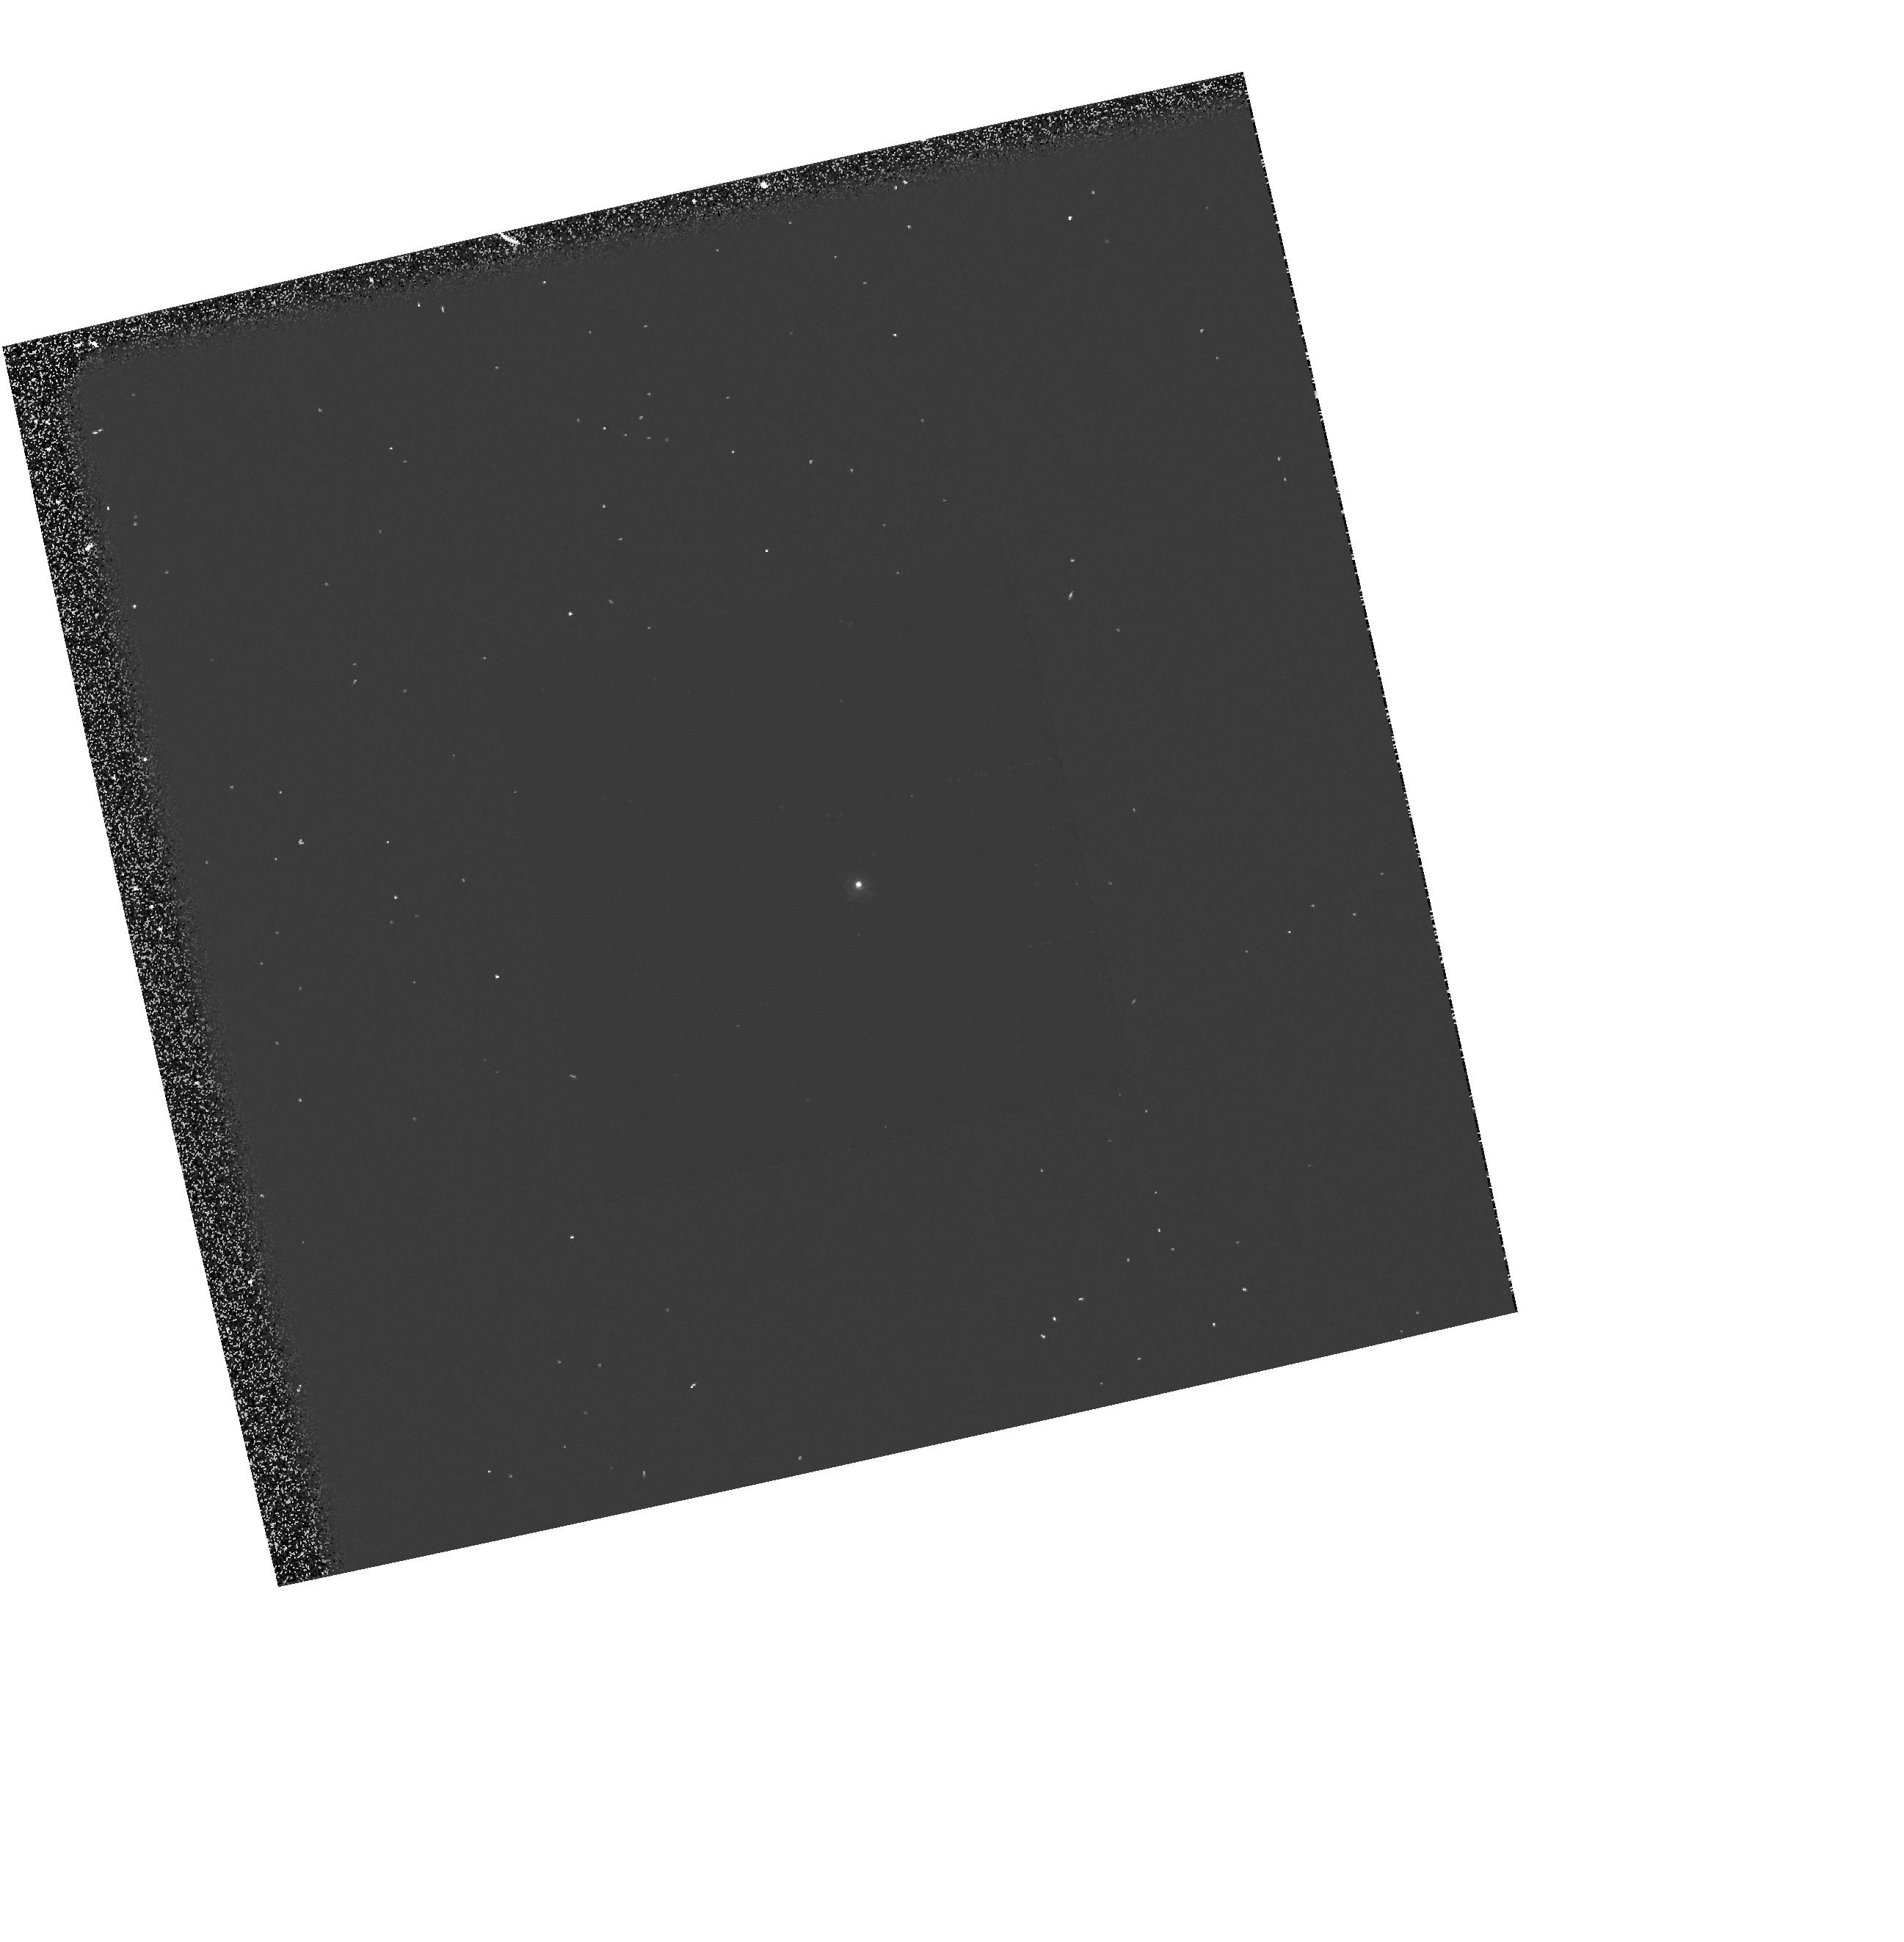
Target: GRW+70D5824
Instrument: WFPC2/PC
Filter: F255W
Exposure: 1 min
Observation ID: hst_5563_16_wfpc2_pc_f255w_u2a716

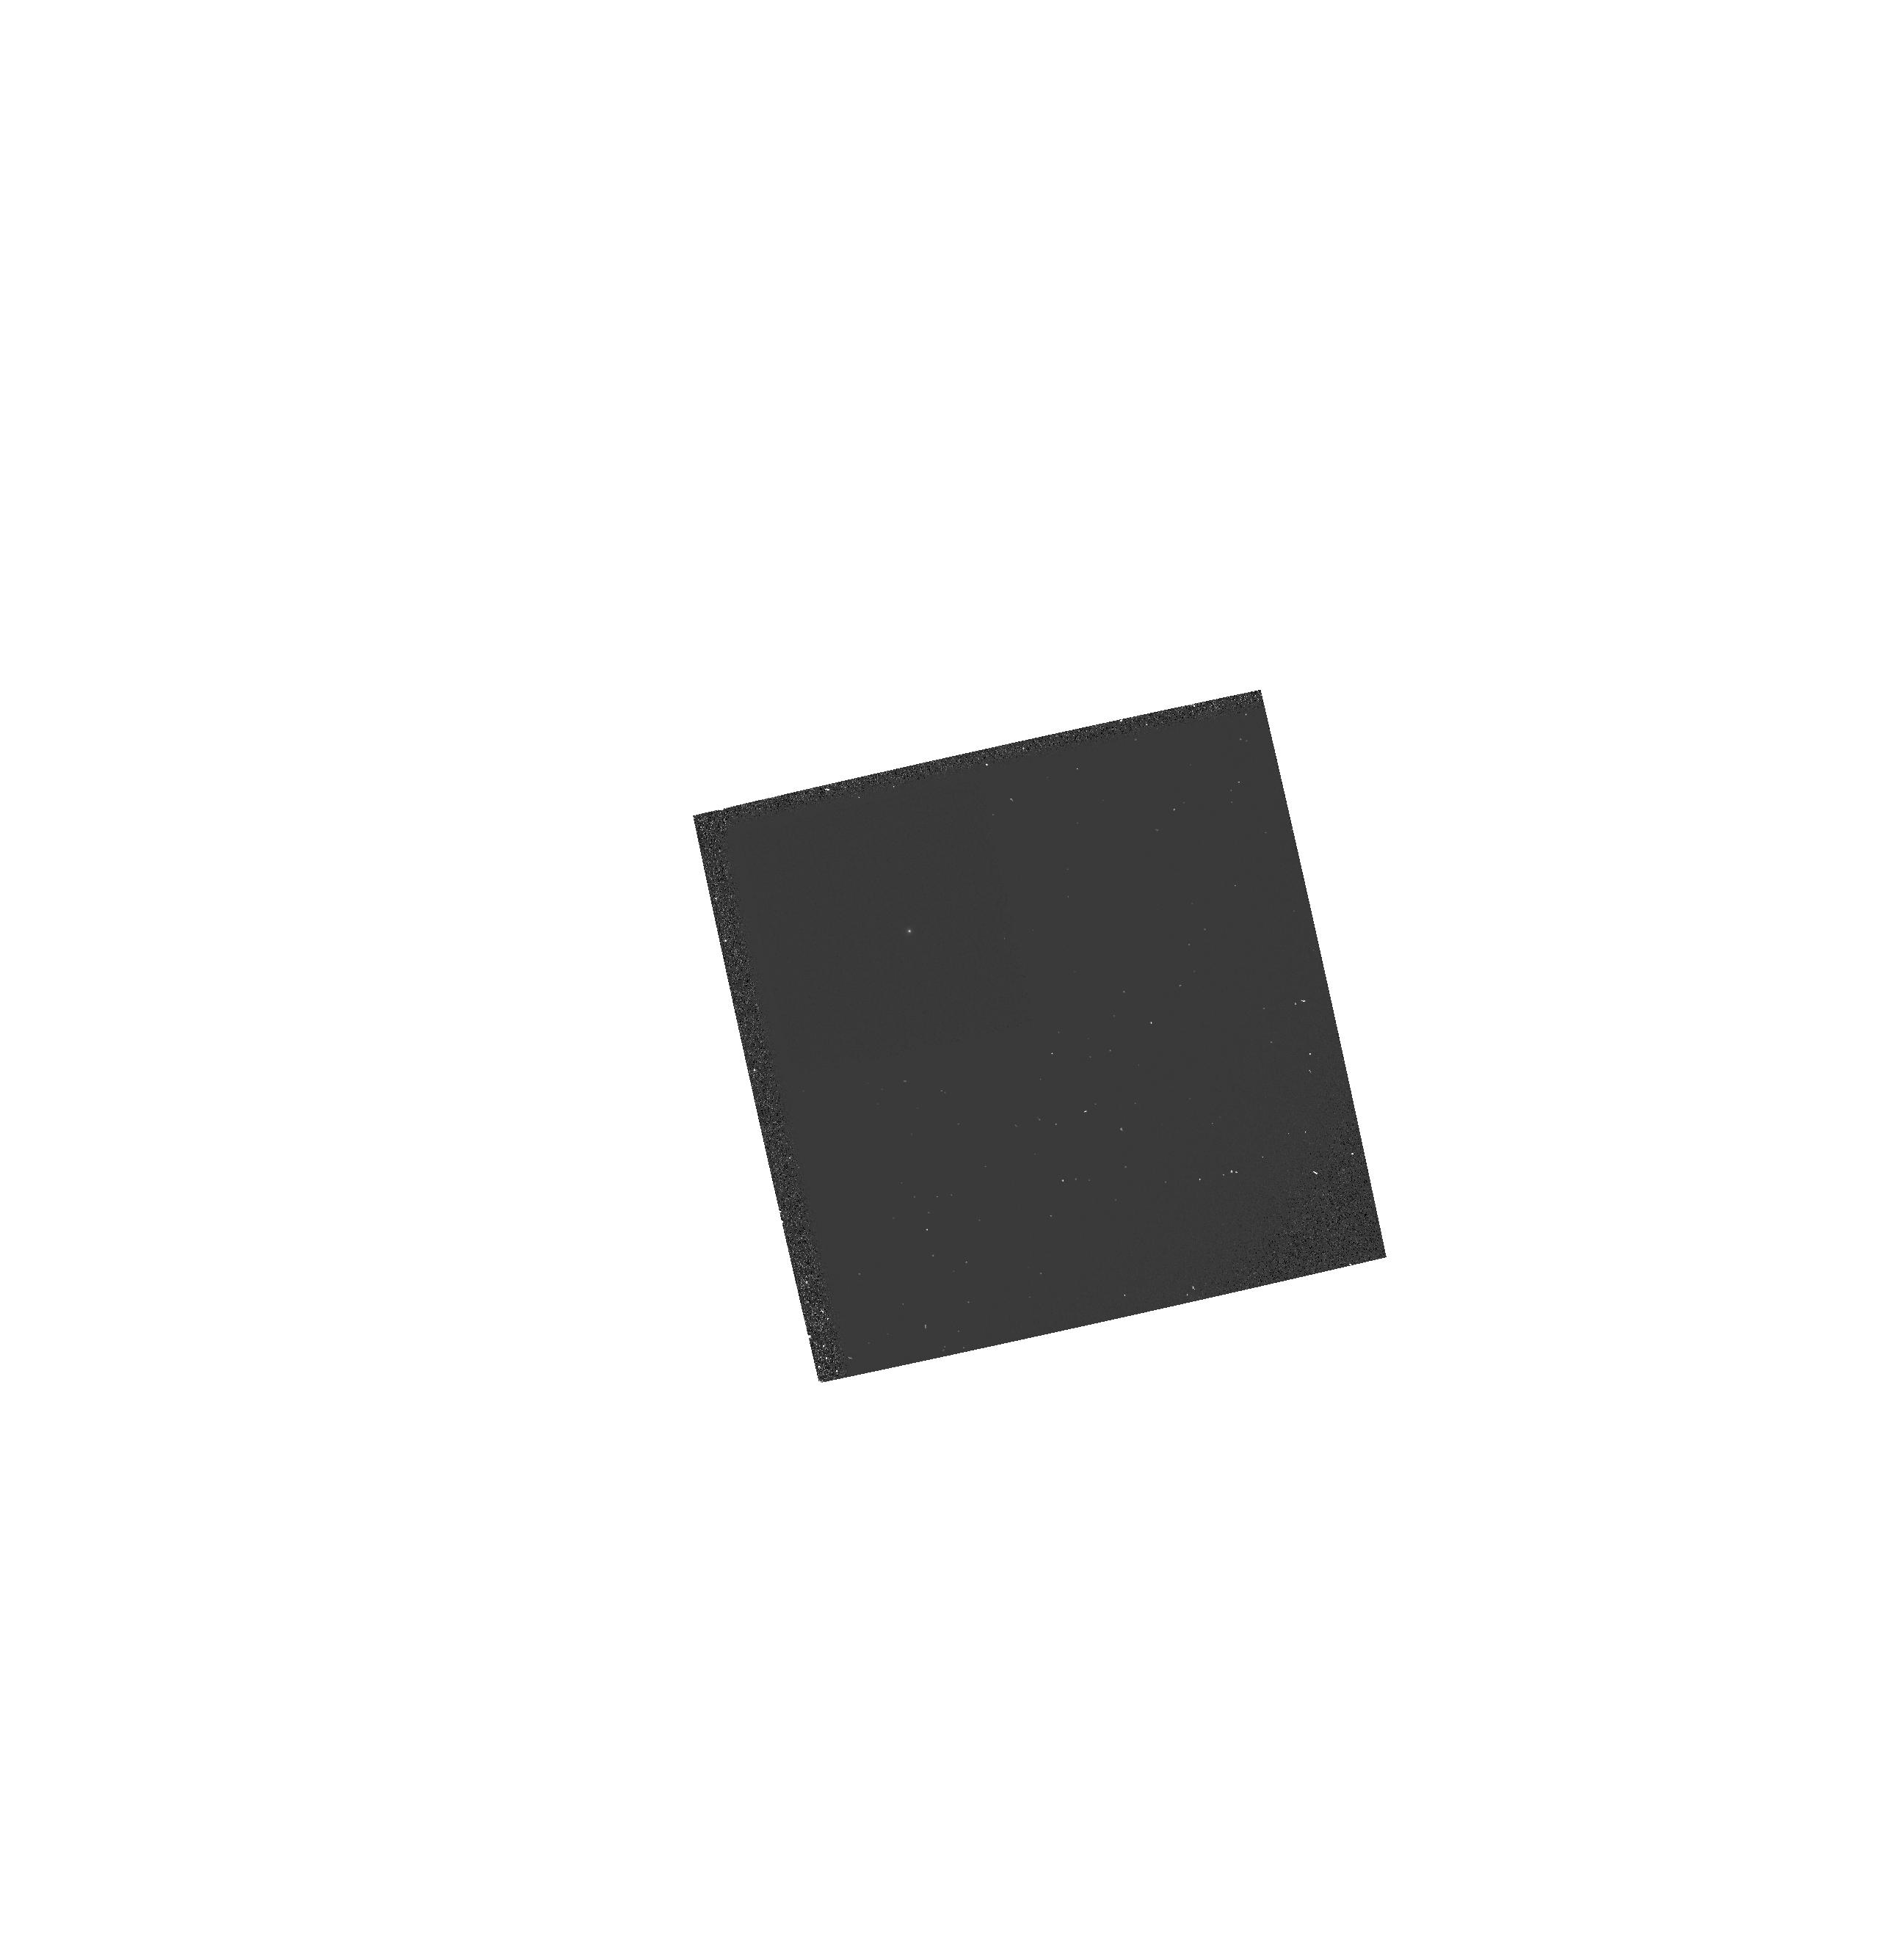
Target: GRW+70D5824
Instrument: WFPC2/PC
Filter: F160BW
Exposure: 3 min
Observation ID: hst_5563_16_wfpc2_pc_f160bw_u2a716

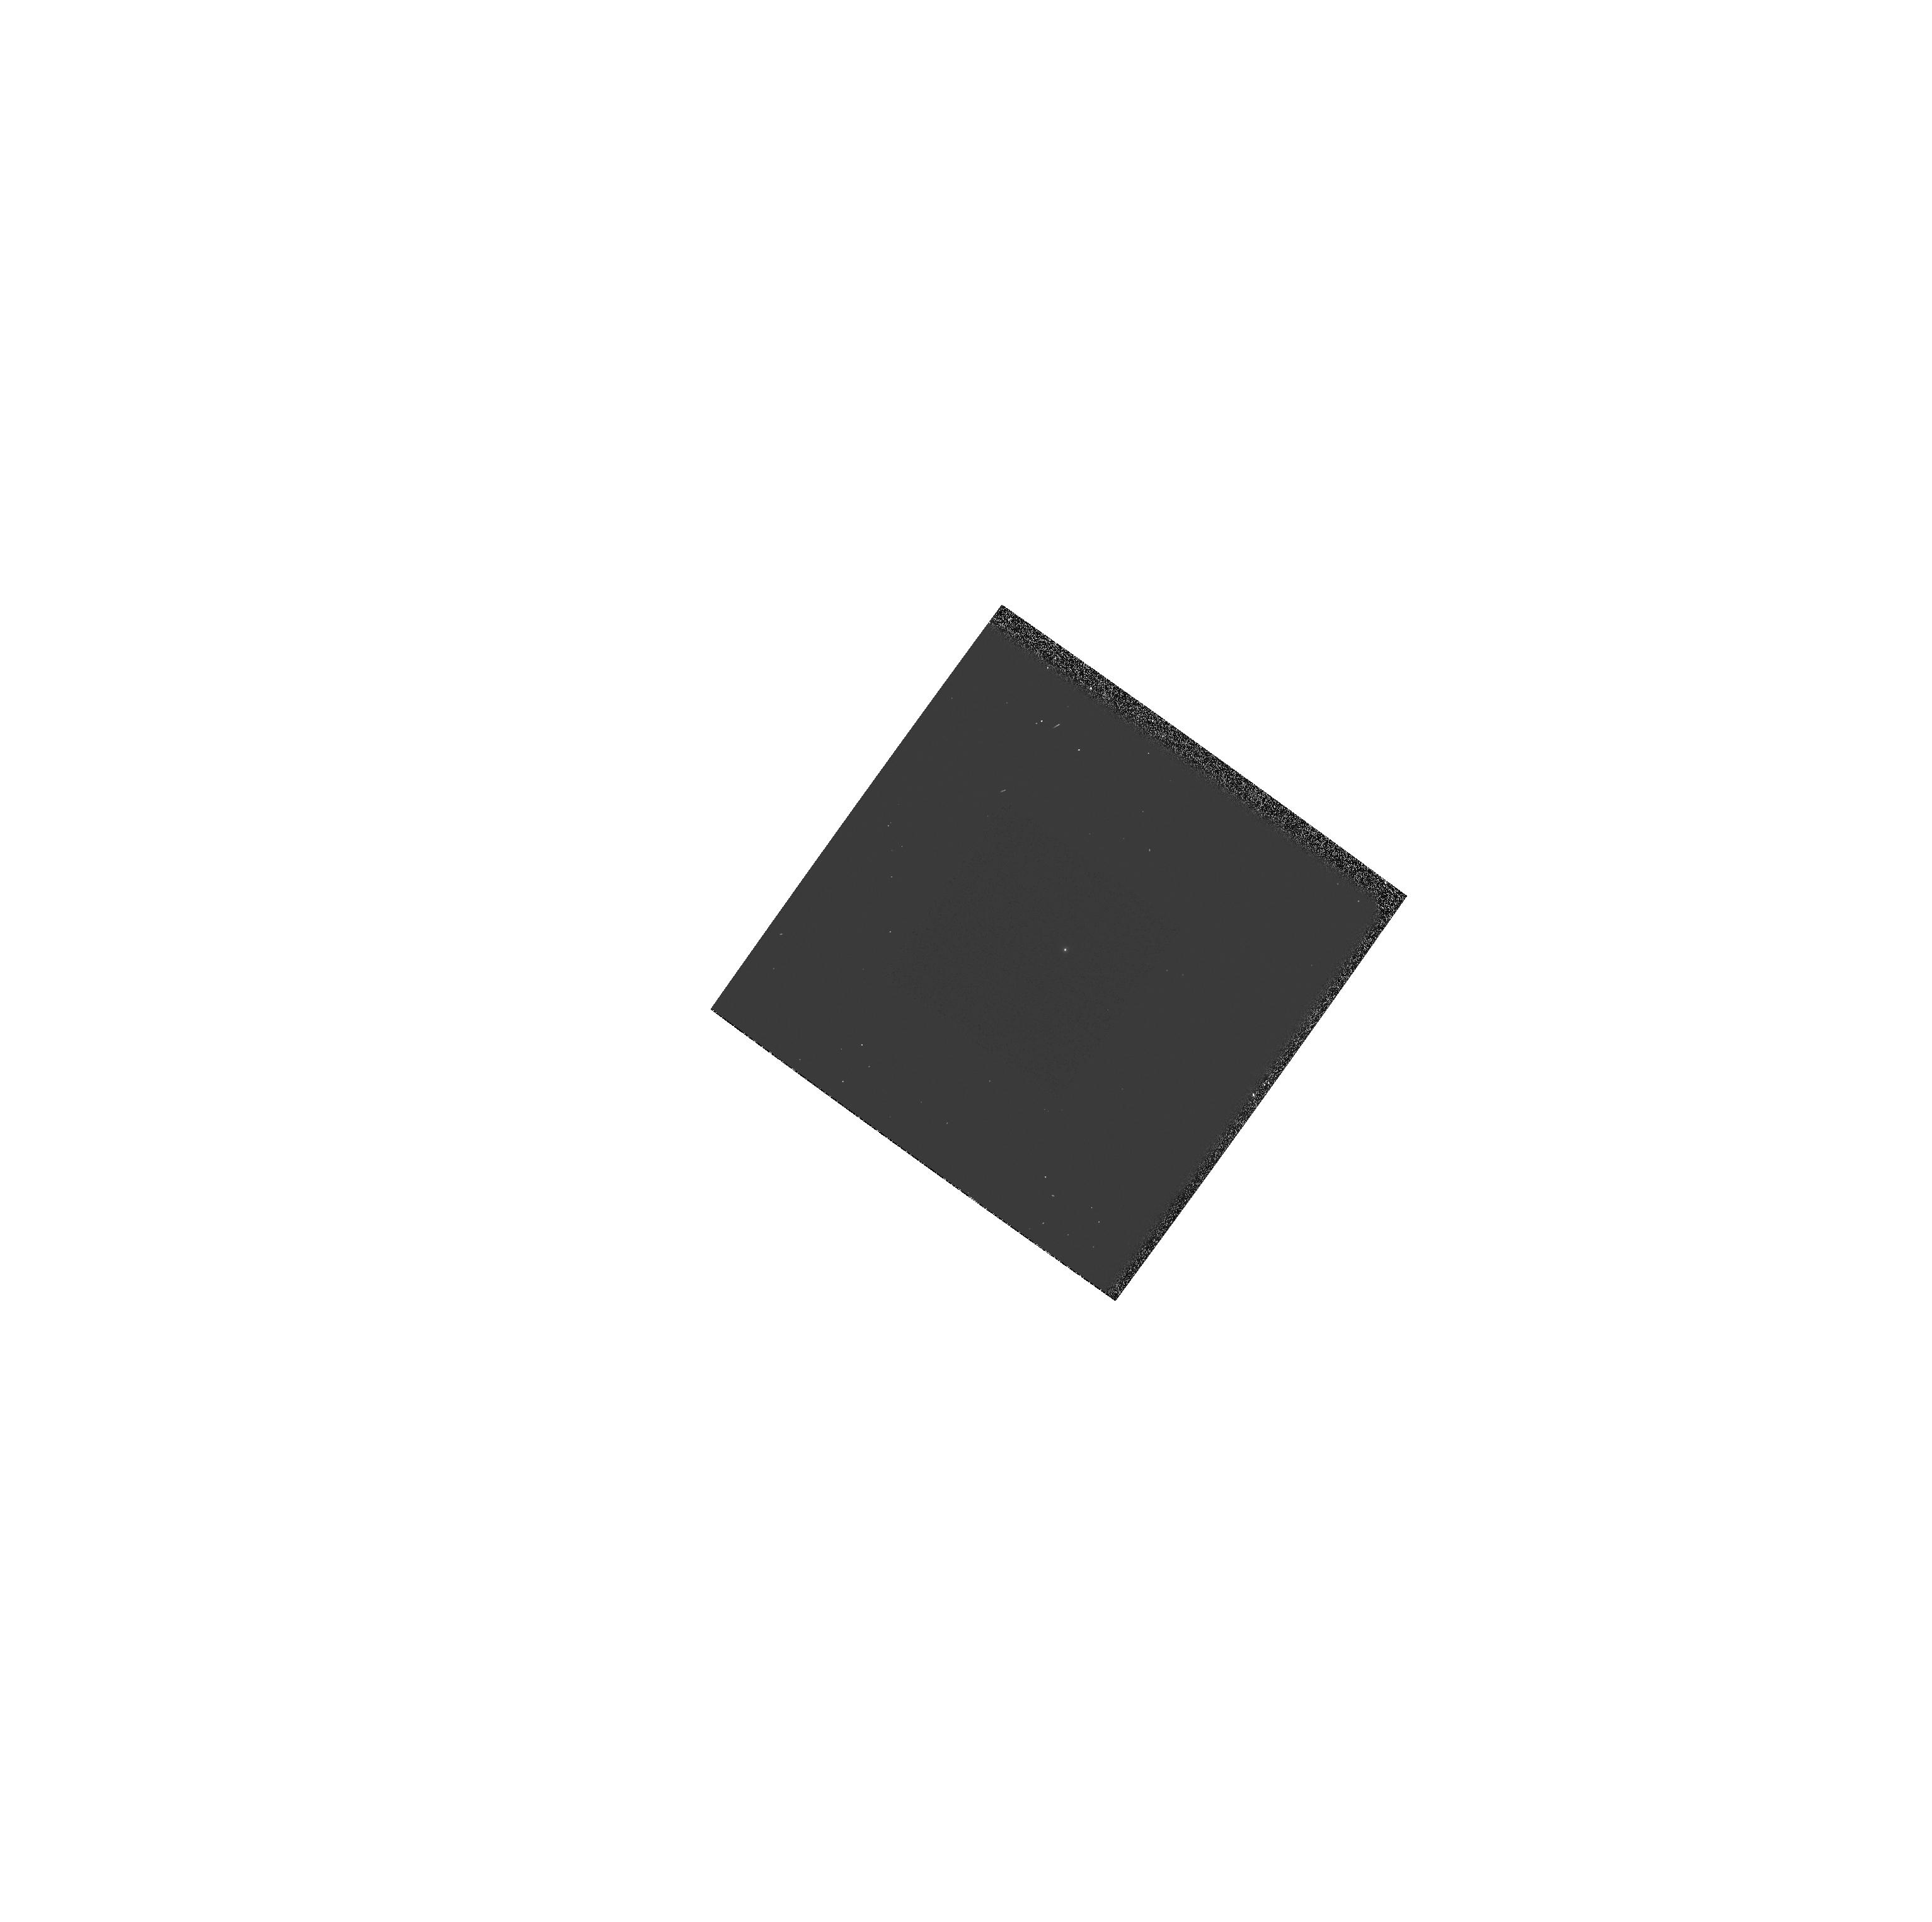
Target: GRW+70D5824
Instrument: WFPC2/PC
Filter: F170W
Exposure: 1 min
Observation ID: hst_5563_26_wfpc2_pc_f170w_u2a726

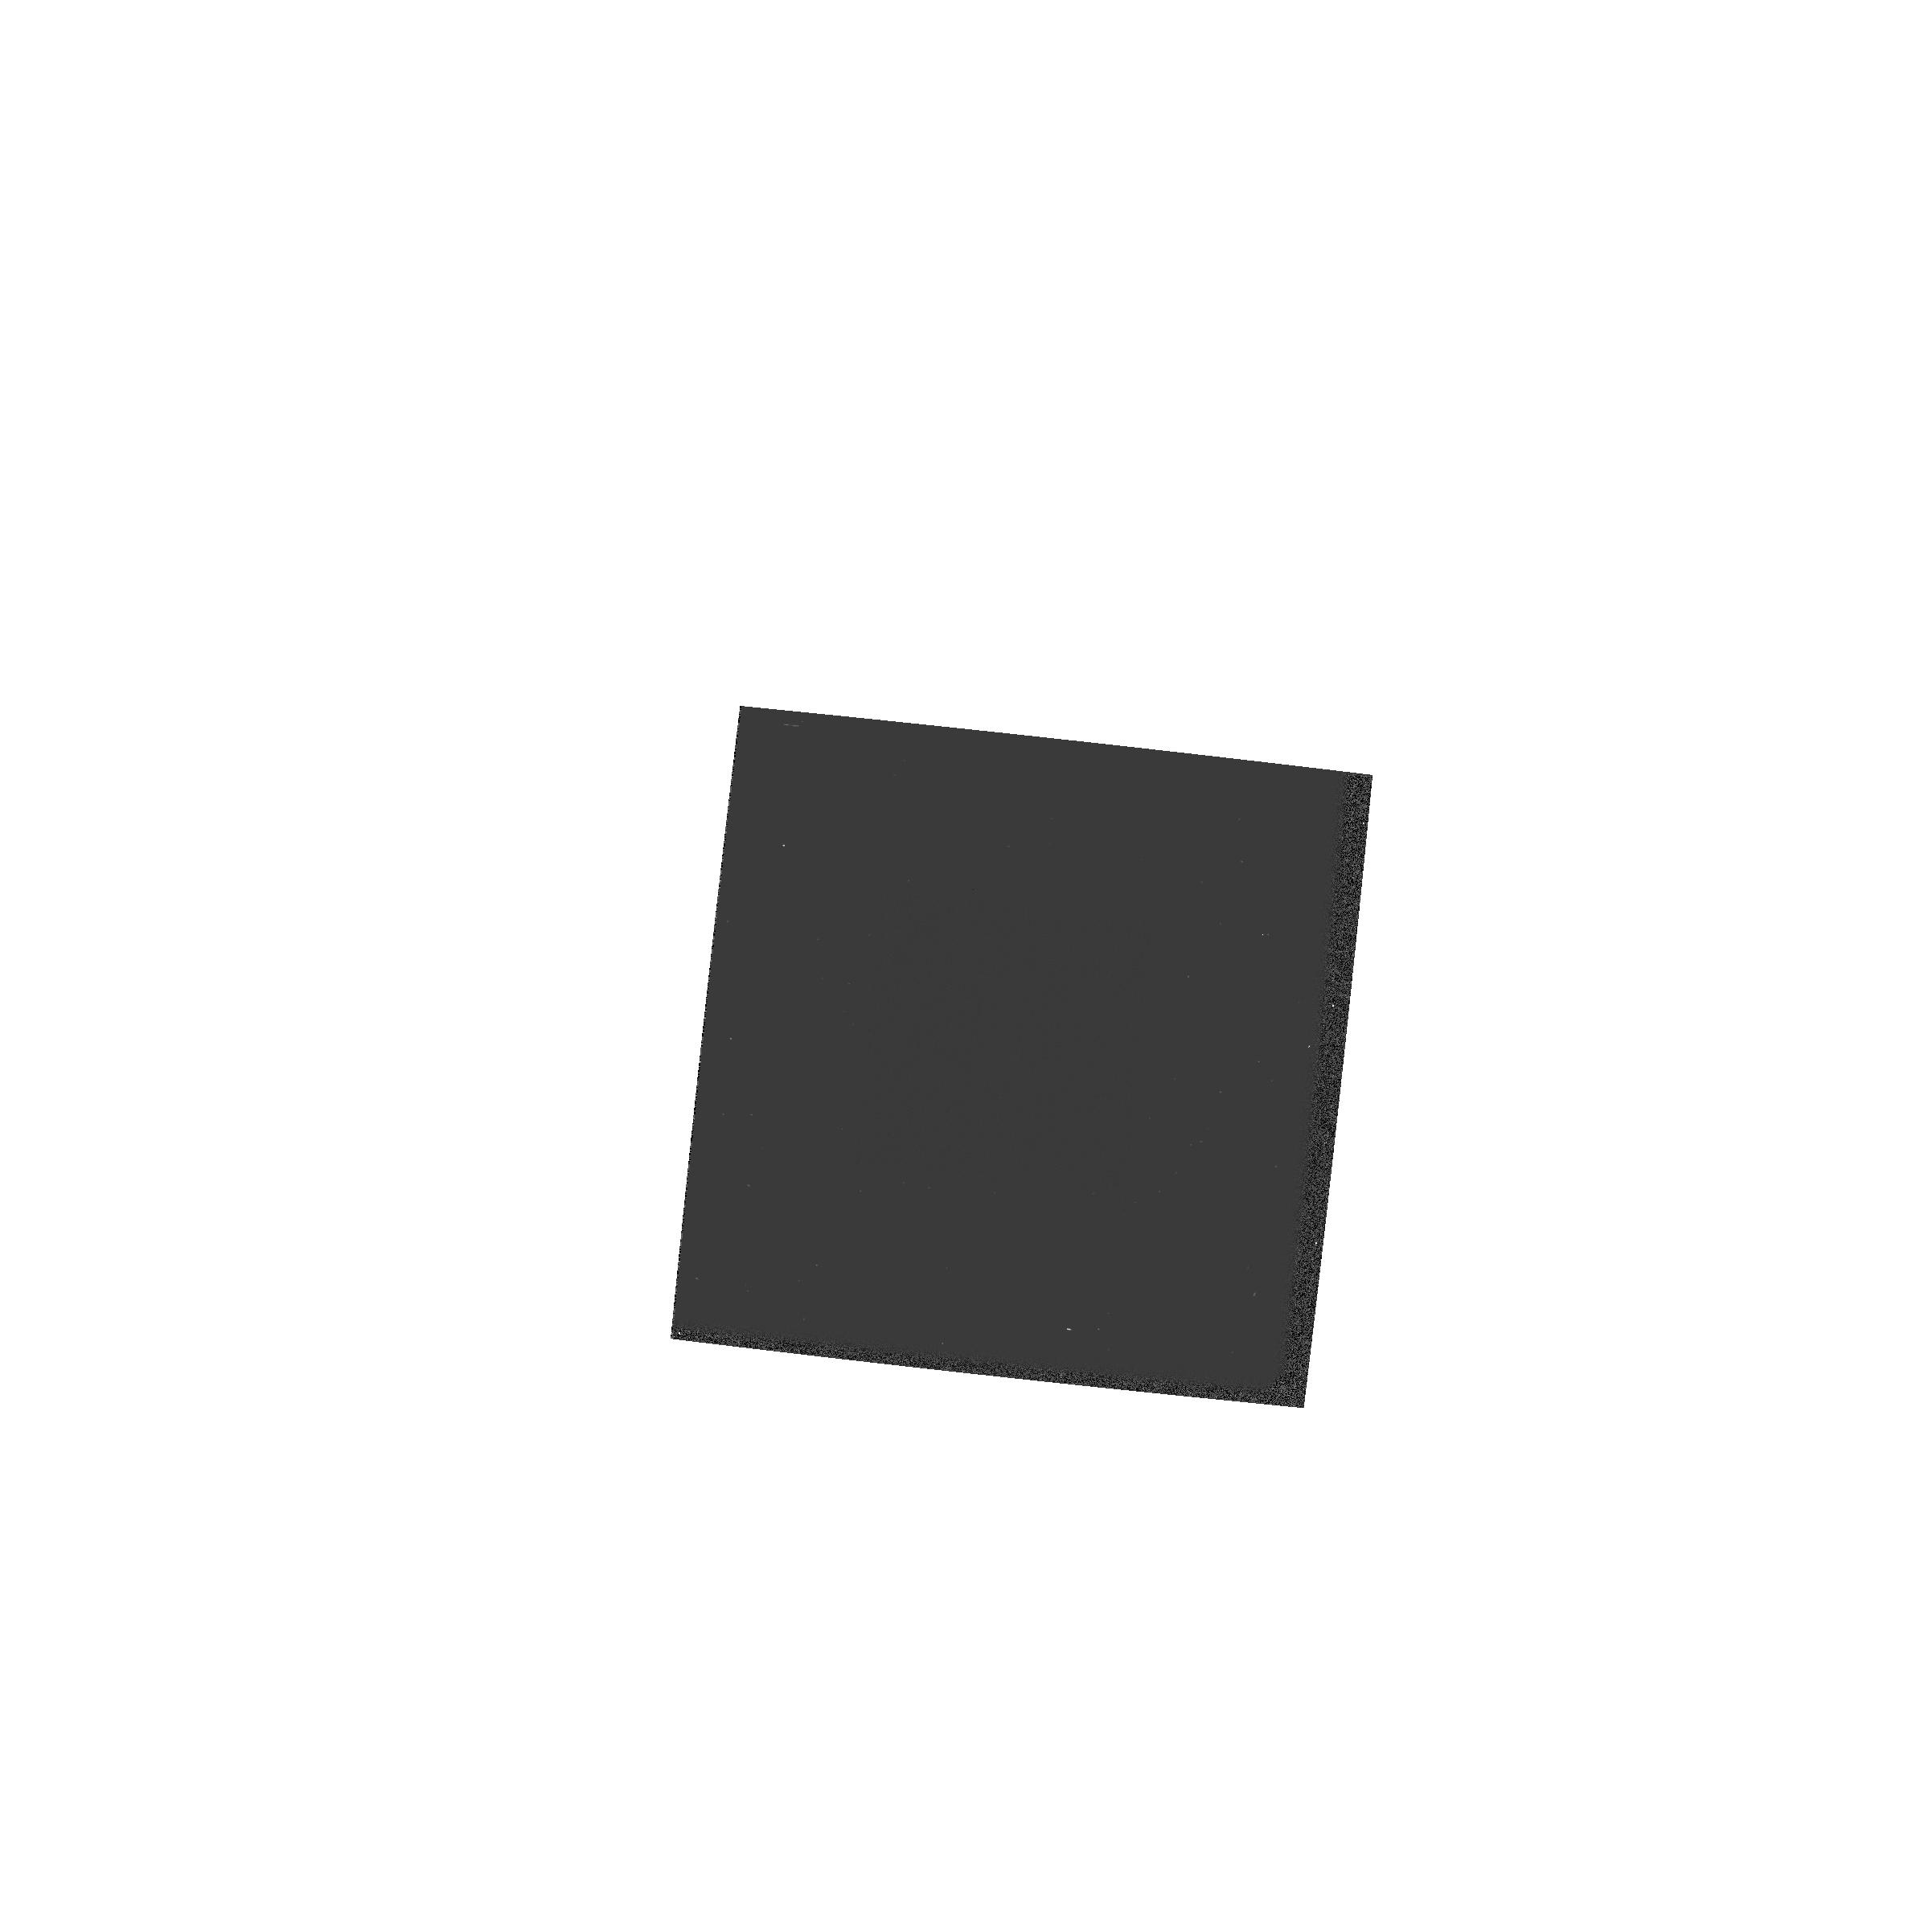
Target: GRW+70D5824
Instrument: WFPC2/PC
Filter: F218W
Exposure: 1 min
Observation ID: hst_5563_03_wfpc2_pc_f218w_u2a703

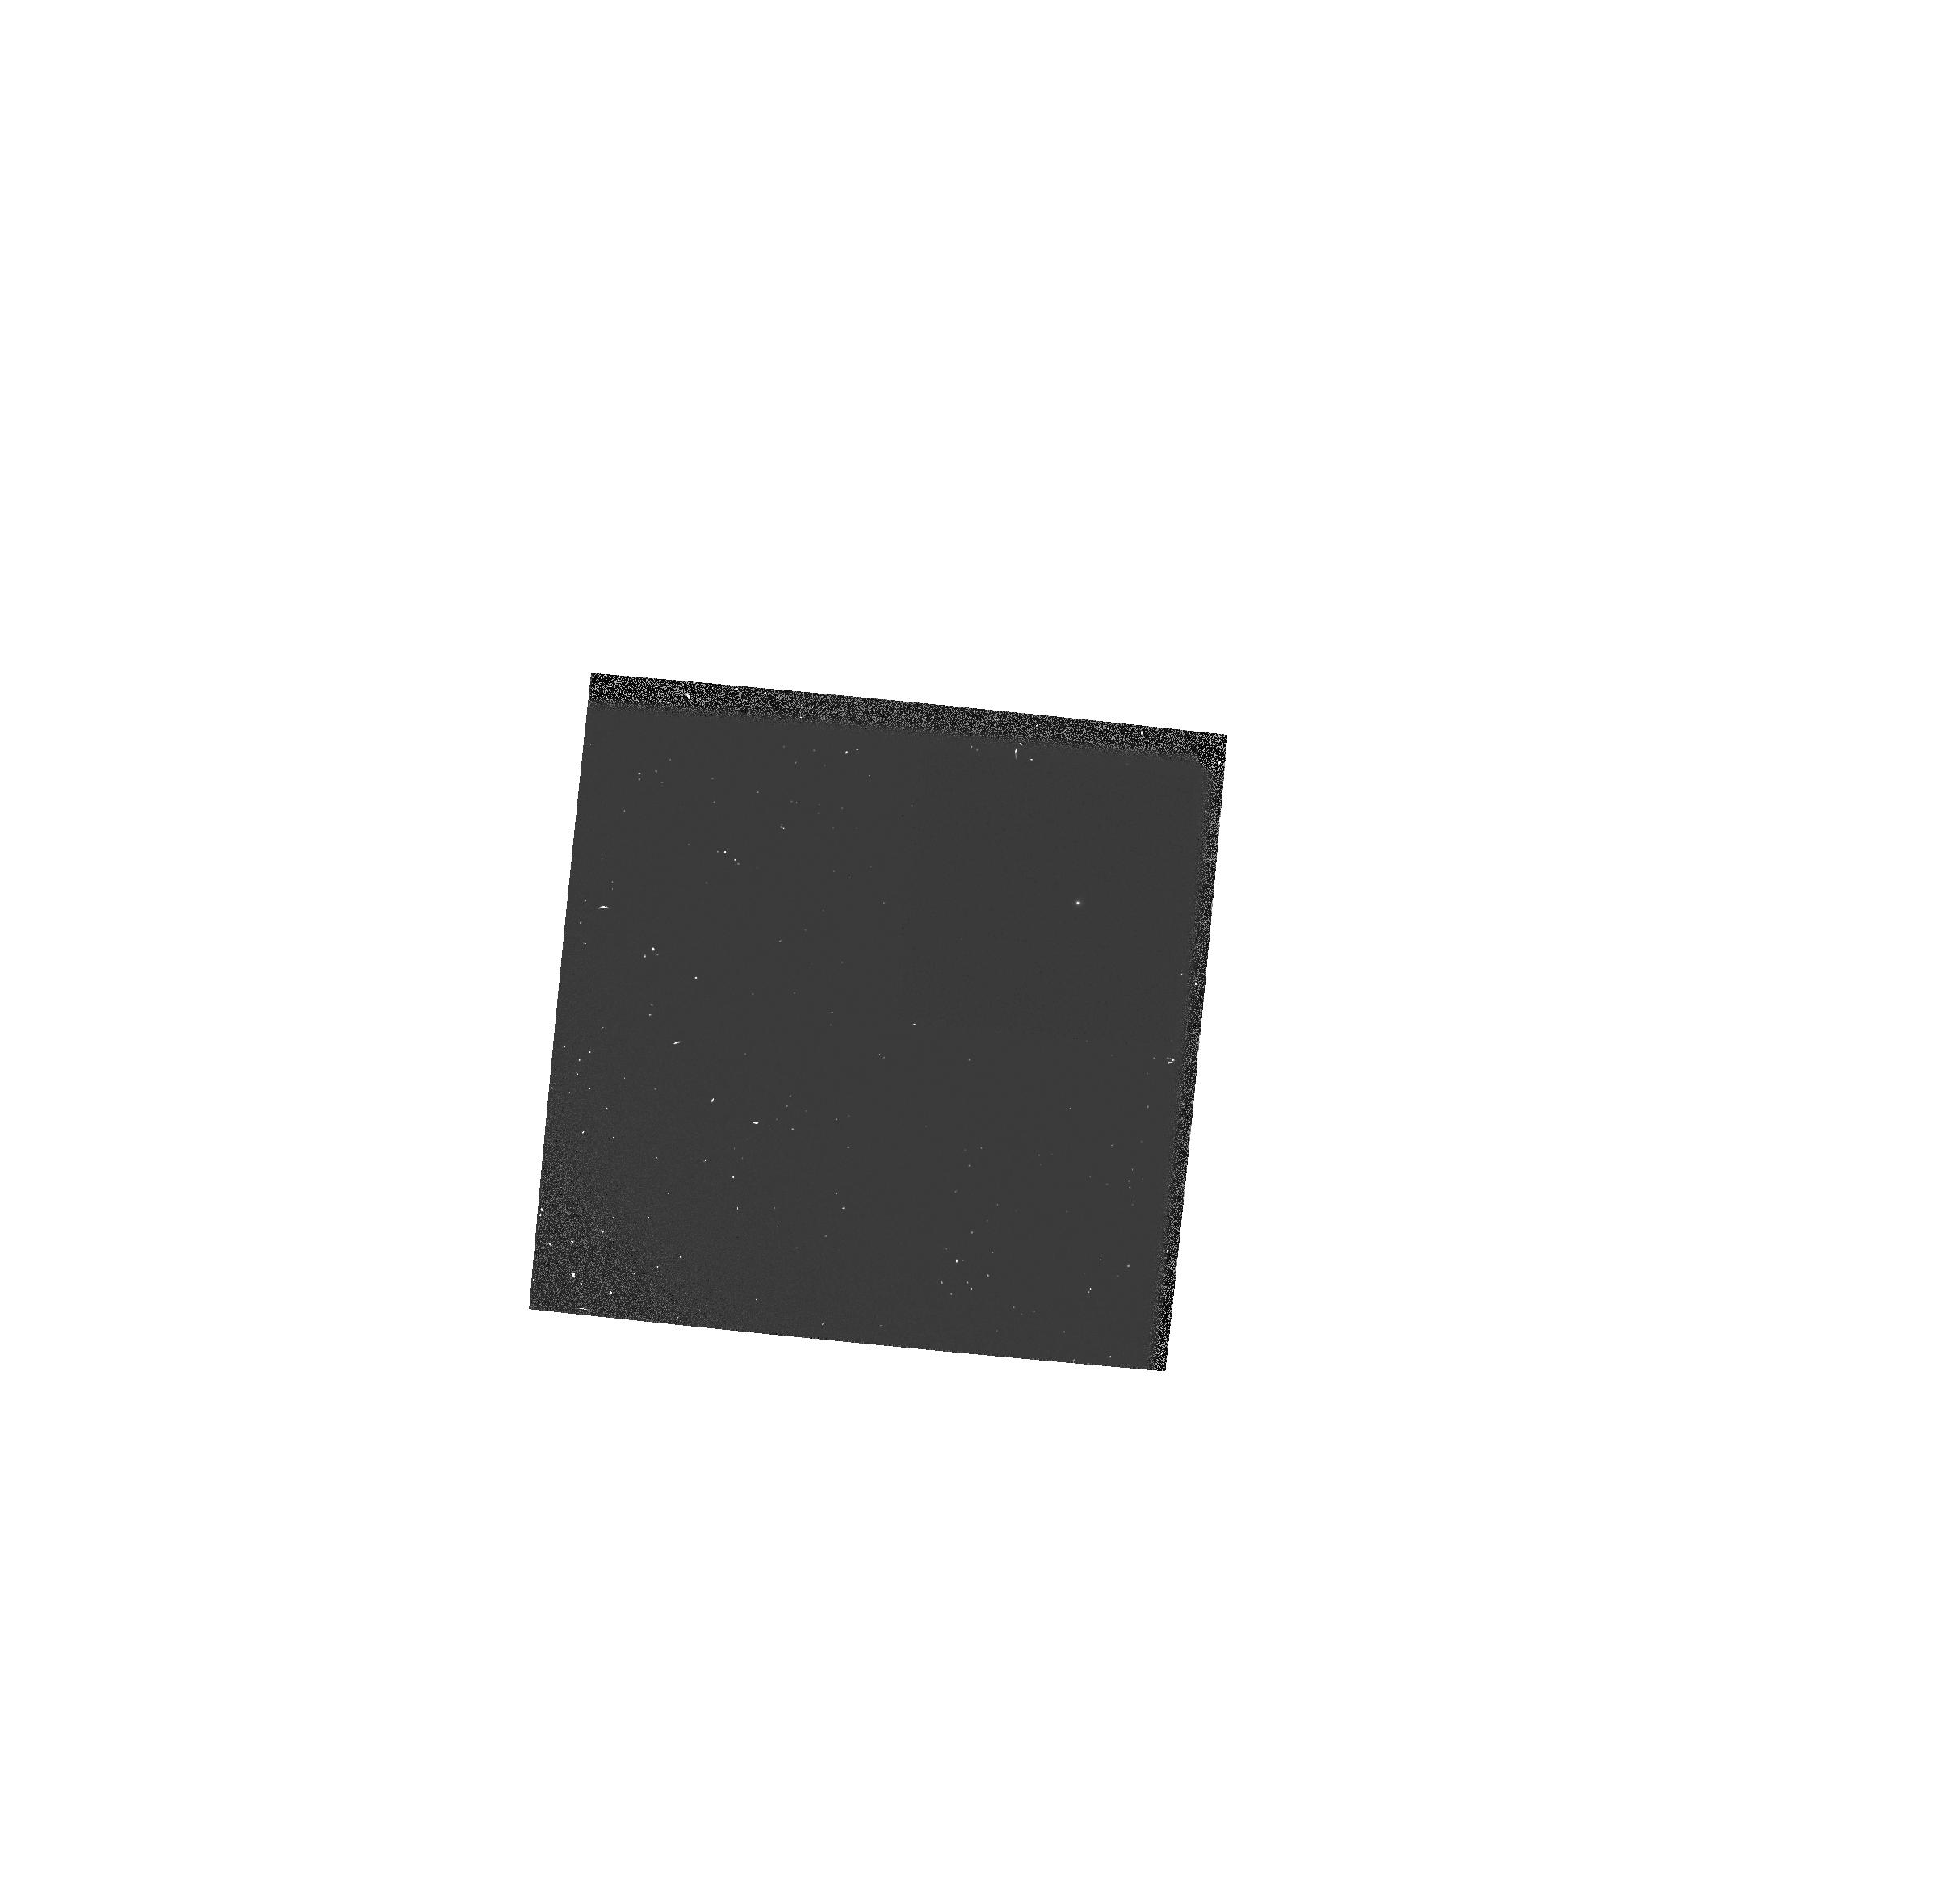
Target: GRW+70D5824
Instrument: WFPC2/PC
Filter: F160BW
Exposure: 3 min
Observation ID: hst_5563_1u_wfpc2_pc_f160bw_u2a71u

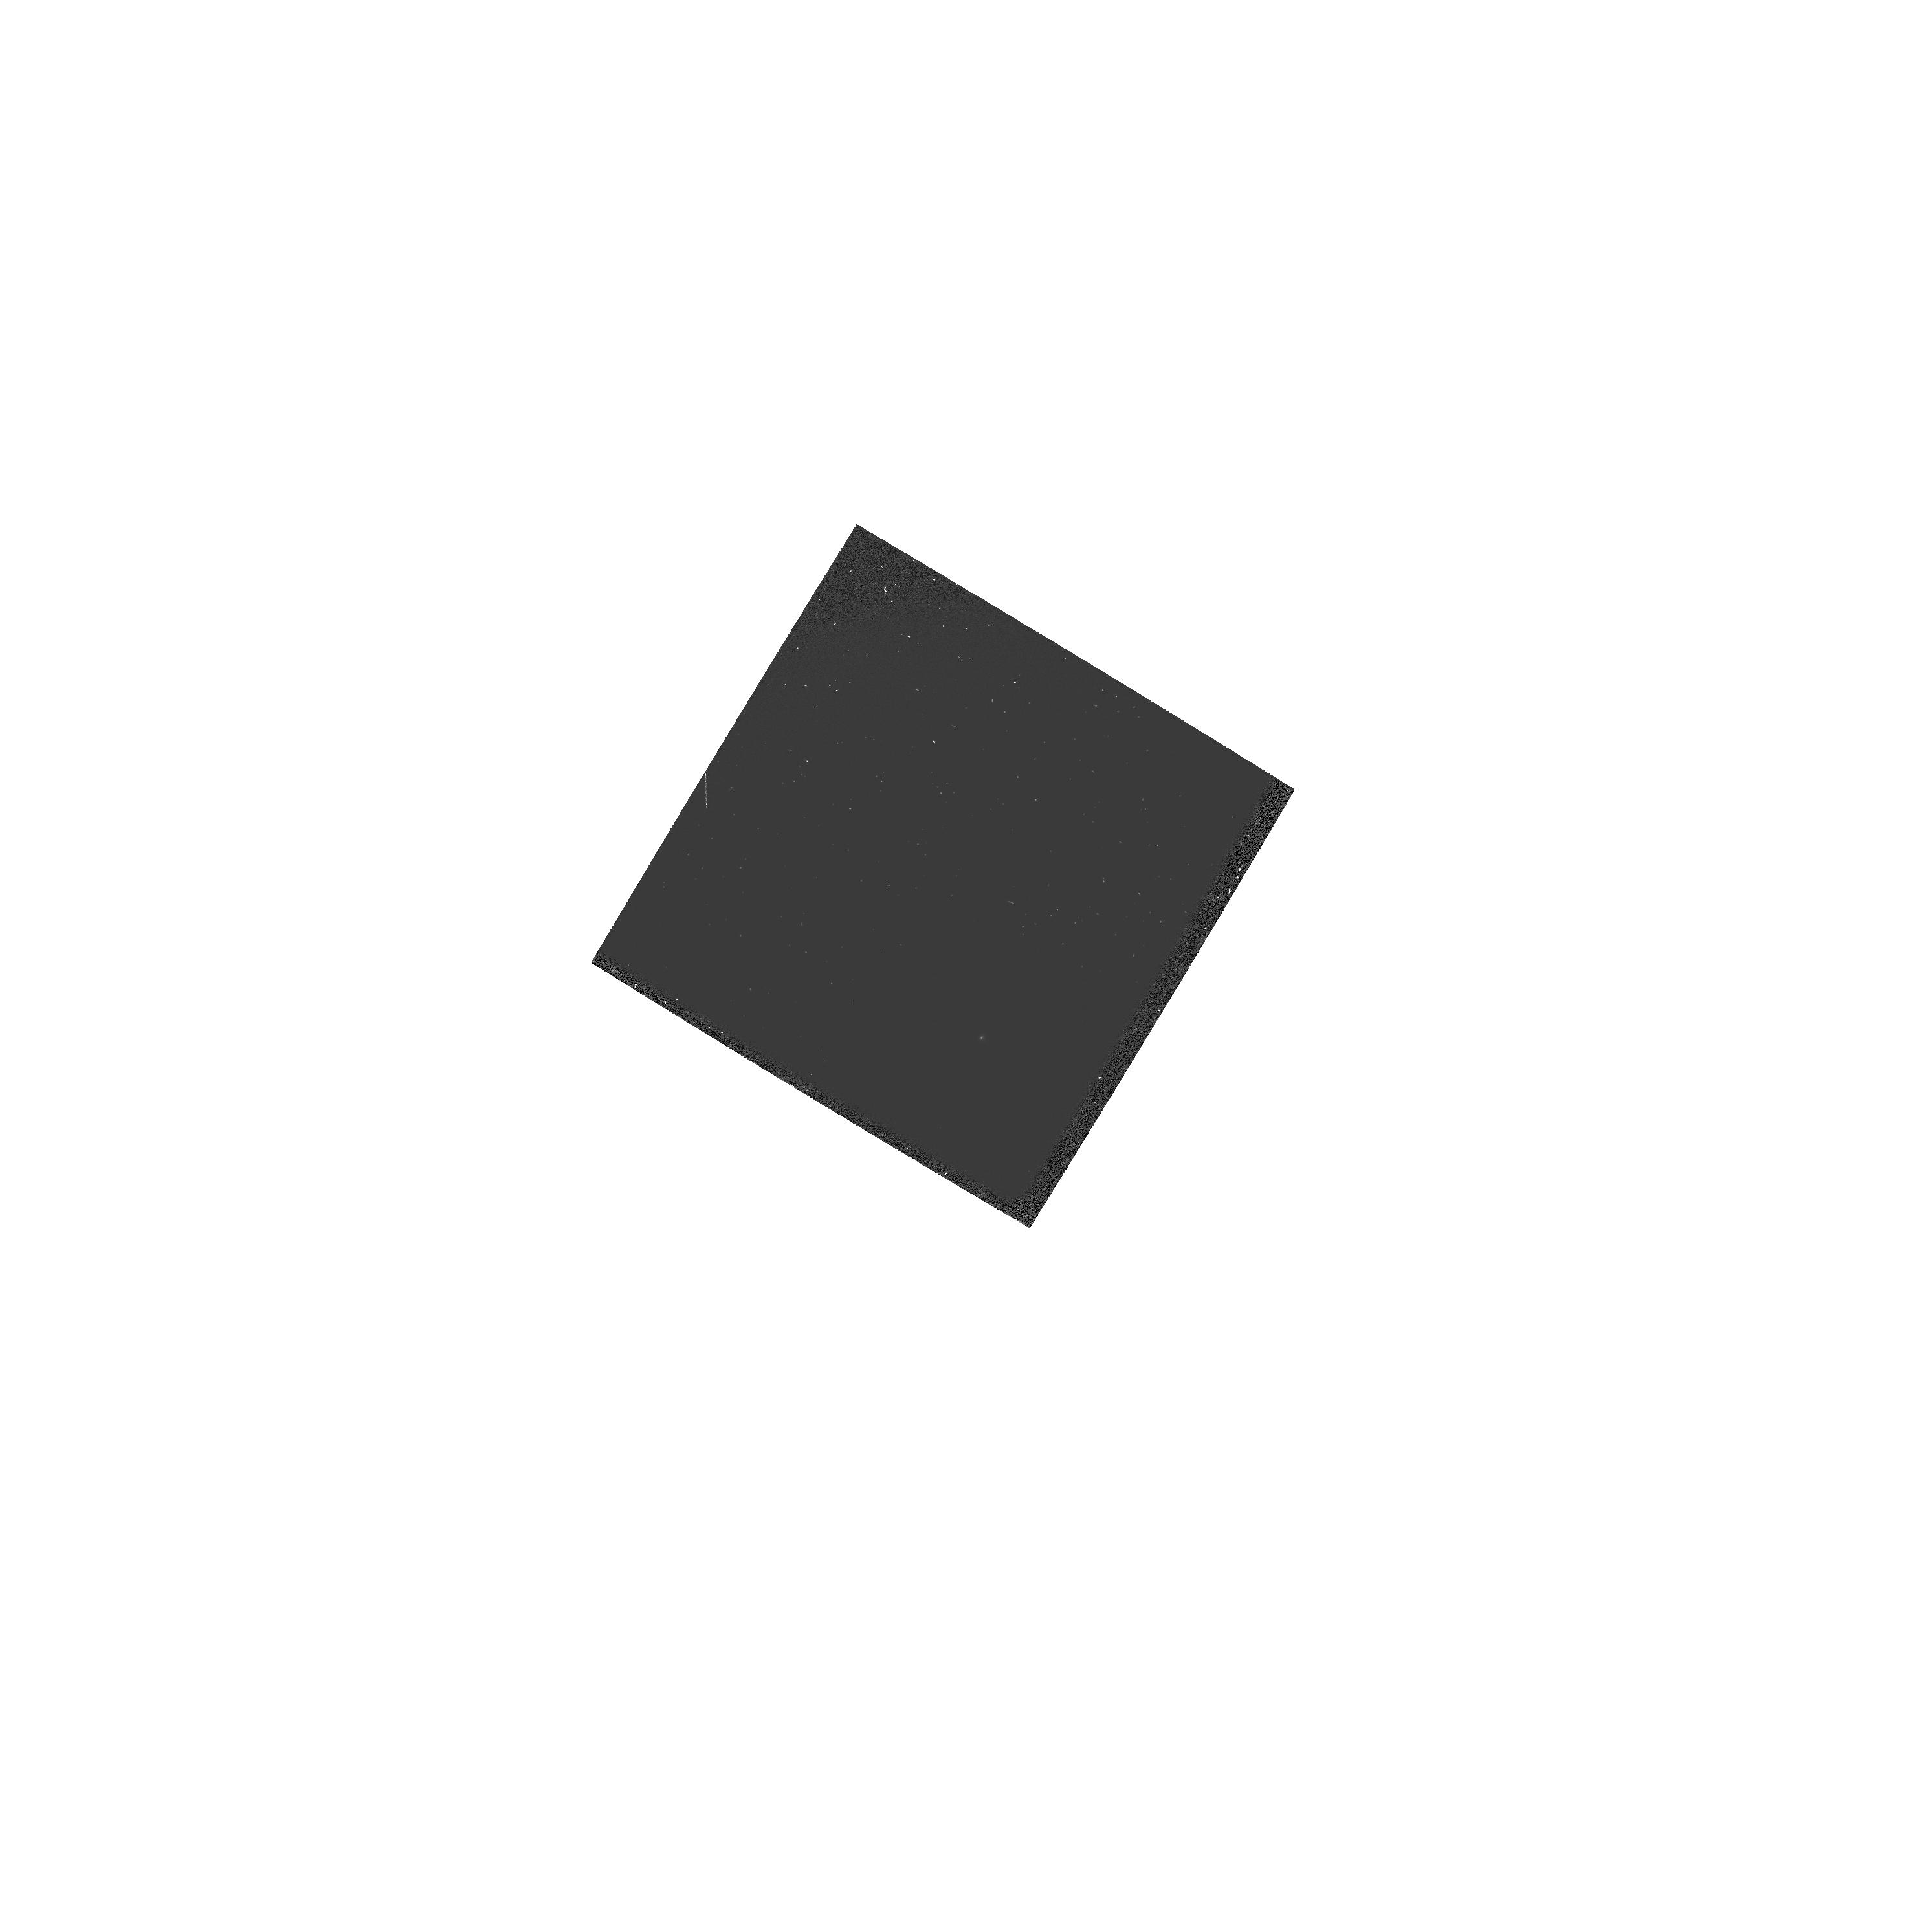
Target: GRW+70D5824
Instrument: WFPC2/PC
Filter: F160BW
Exposure: 3 min
Observation ID: hst_5563_0c_wfpc2_pc_f160bw_u2a70c

WF/PC2 CYCLE 4 PHOTOMETRIC CAL MONITOR 1: UV/OPT STD. (PI: Clampin, Mark)

A UV spectrophotometric standard star (GRW+70d5824) is observed using the photometric (F336W, F439W, F555W, F675W and F814W), and UV (F160BW, F170W, F218W and F255W) filter sets, to monitor the photometric stability and quantum efficiency of WFPC2 from the FUV to near-IR. The observations are to be scheduled once every four weeks.